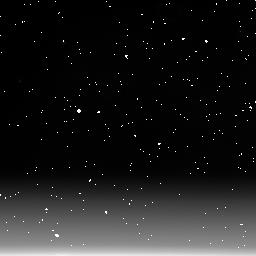
Target: TARGET-2
Instrument: NICMOS/NIC3
Filter: F222M
Exposure: 11 min
Observation ID: n49m03030

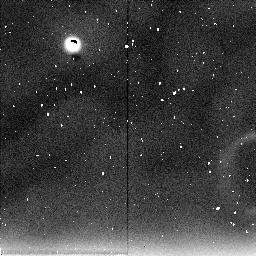
Target: TARGET-2
Instrument: NICMOS/NIC2
Filter: F237M
Exposure: 11 min
Observation ID: n49m03020

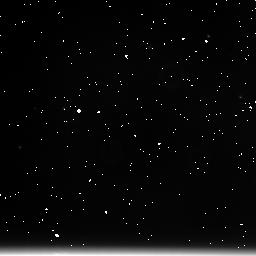
Target: TARGET-2
Instrument: NICMOS/NIC3
Filter: F222M
Exposure: 11 min
Observation ID: n49m04020

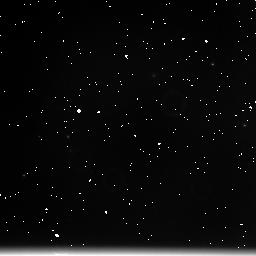
Target: TARGET-2
Instrument: NICMOS/NIC3
Filter: F222M
Exposure: 11 min
Observation ID: n49m05020

NICMOS Focus Sweep at 2 FOM positions (PI: Noll, Keith S.)

This proposal is built to run a NIC3 focus sweep from -1.5mm to -9.5mm given that the mechanical PAM default setting is -9.5mm. The FOM will then be moved +18 arcsec in Y to an offset position where another focus sweep will be executed in the same manner to determine where image quality is the best. Thermal background images will be taken at both the current FOM position, and then at offset FOM positions to check that vignetting is reduced. This proposal should be scheduled to run AS SOON AS POSSIBLE before 27-SEP-97 as part of calibration to support the NIC3 campaign. Objectives: a) Cover sufficient region of PAM focus space to ensure the optimal locations are included b) Measure vignetting and image quality at different FOM positions